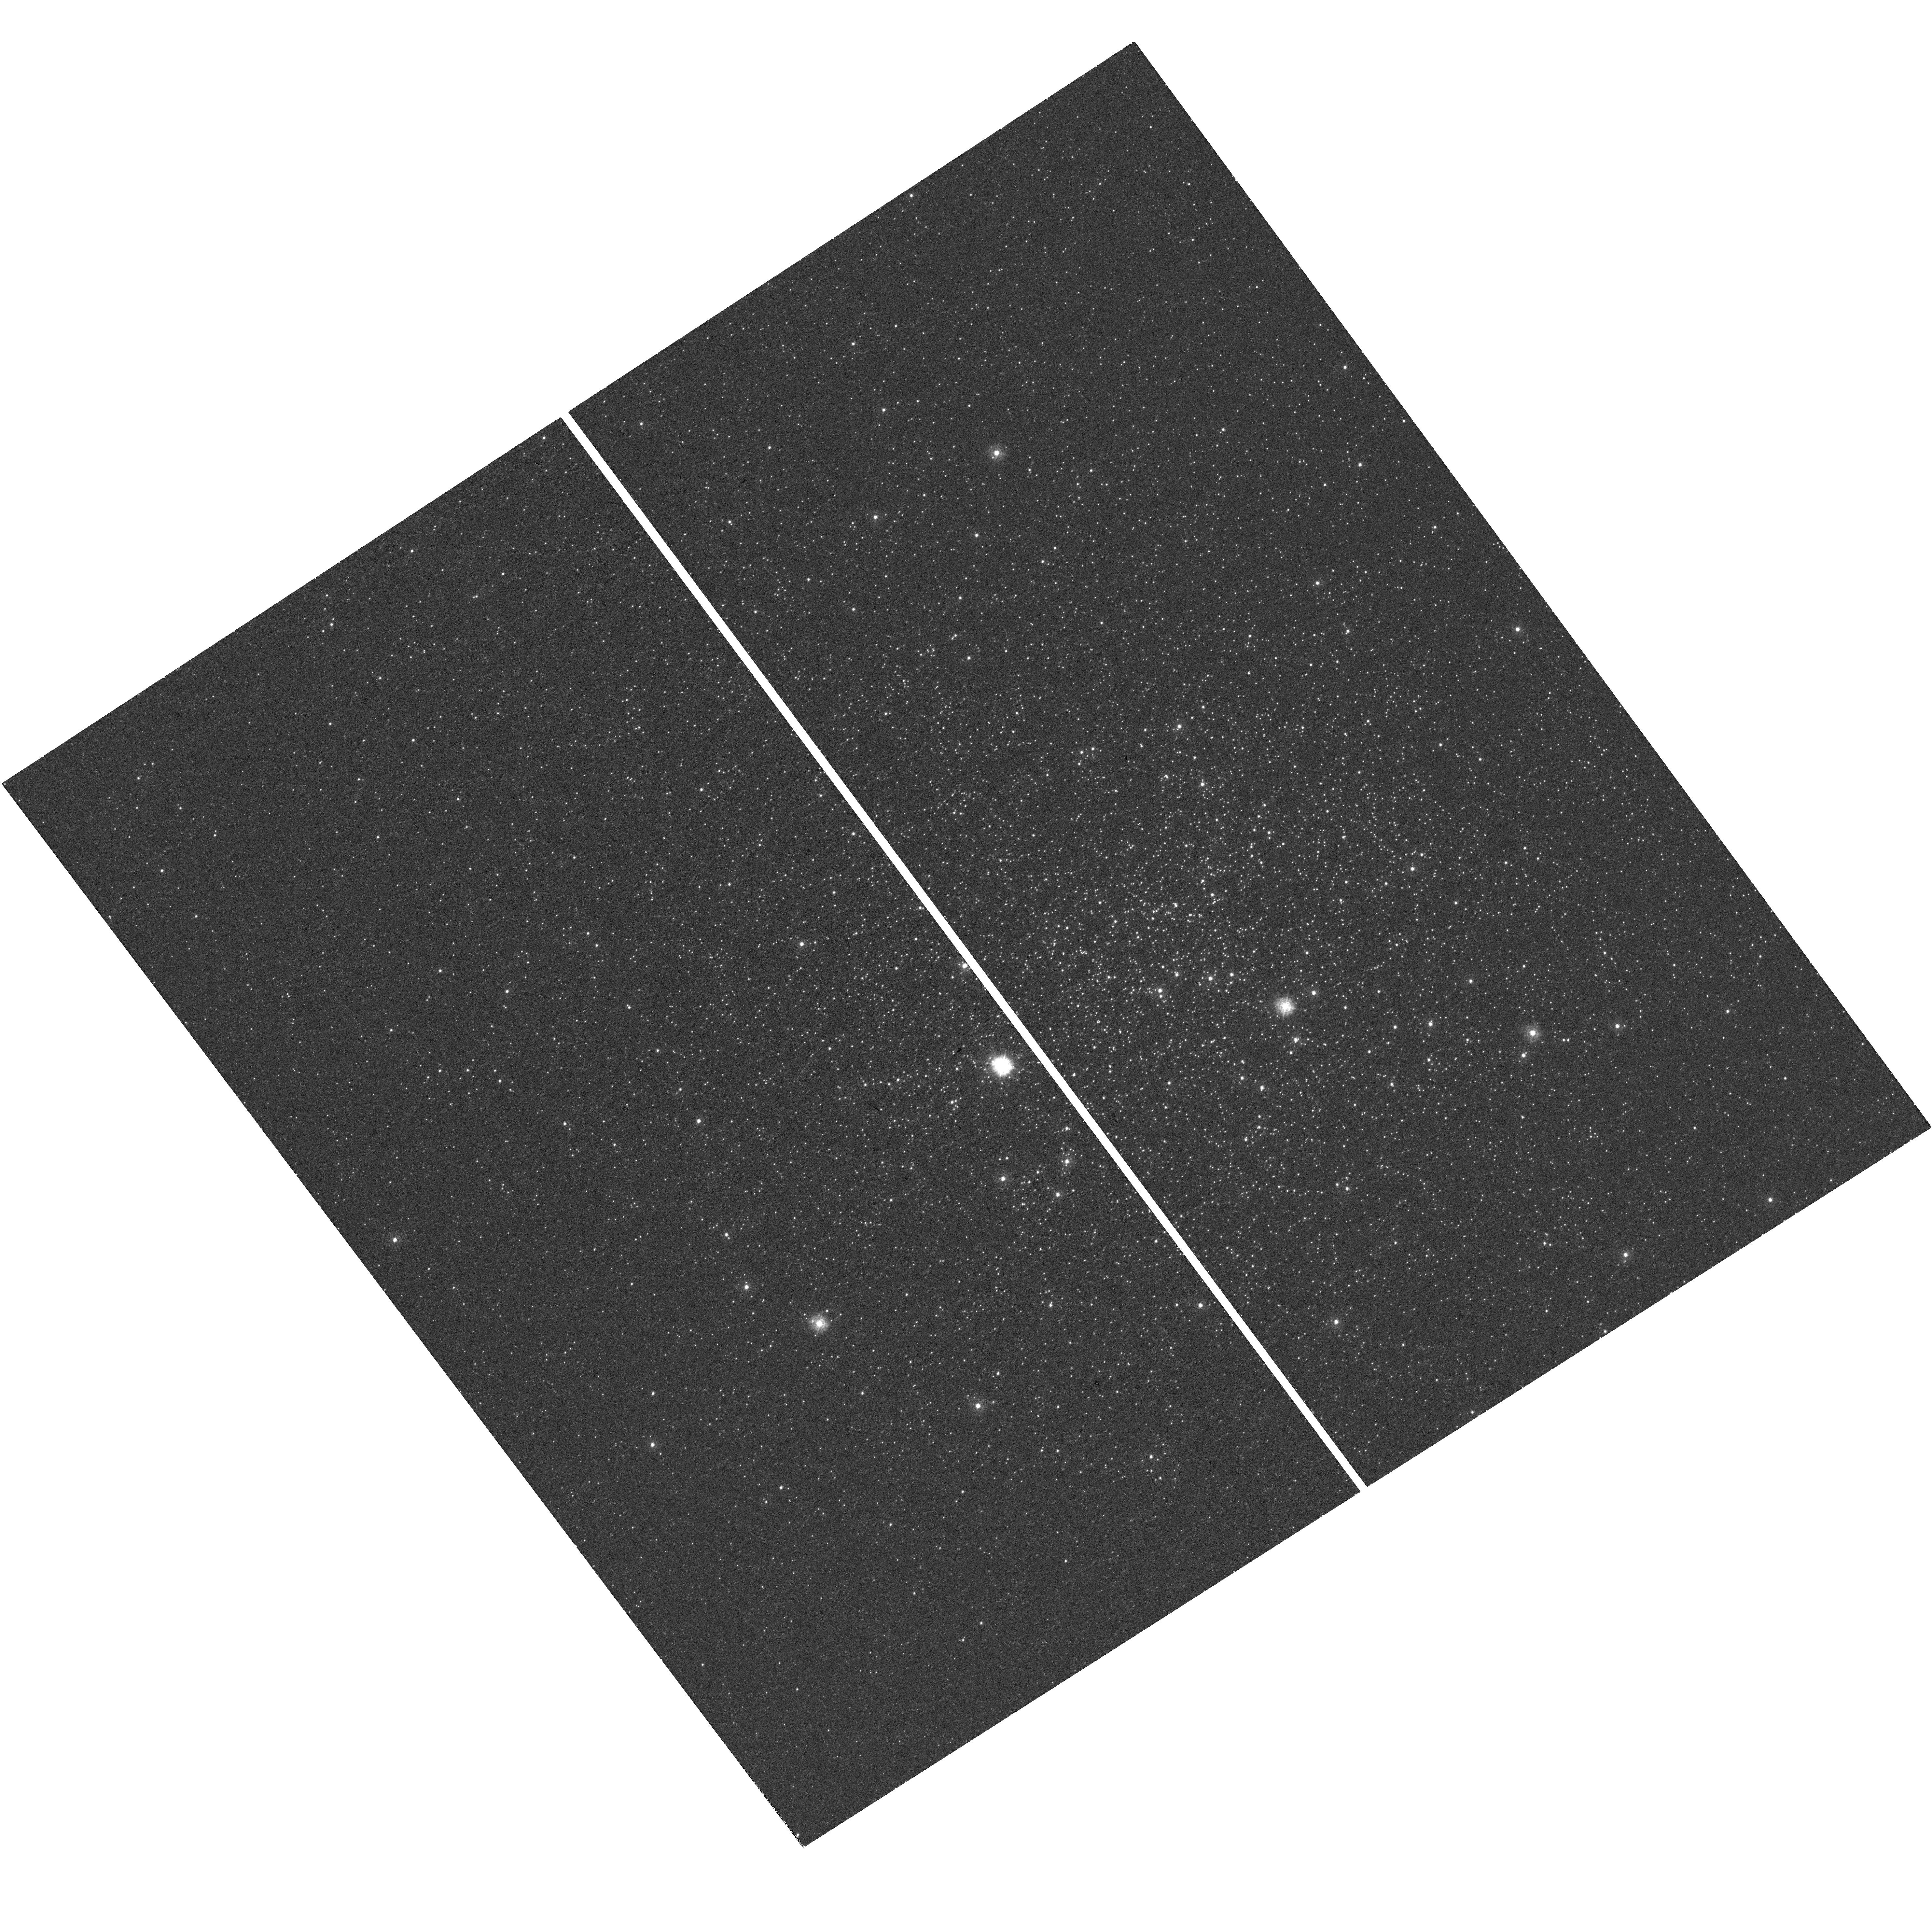
Target: NGC-6712. Instrument: WFC3/UVIS. Filter: F275W. Exposure: 39 min. Observation ID: hst_14351_01_wfc3_uvis_f275w_id0201

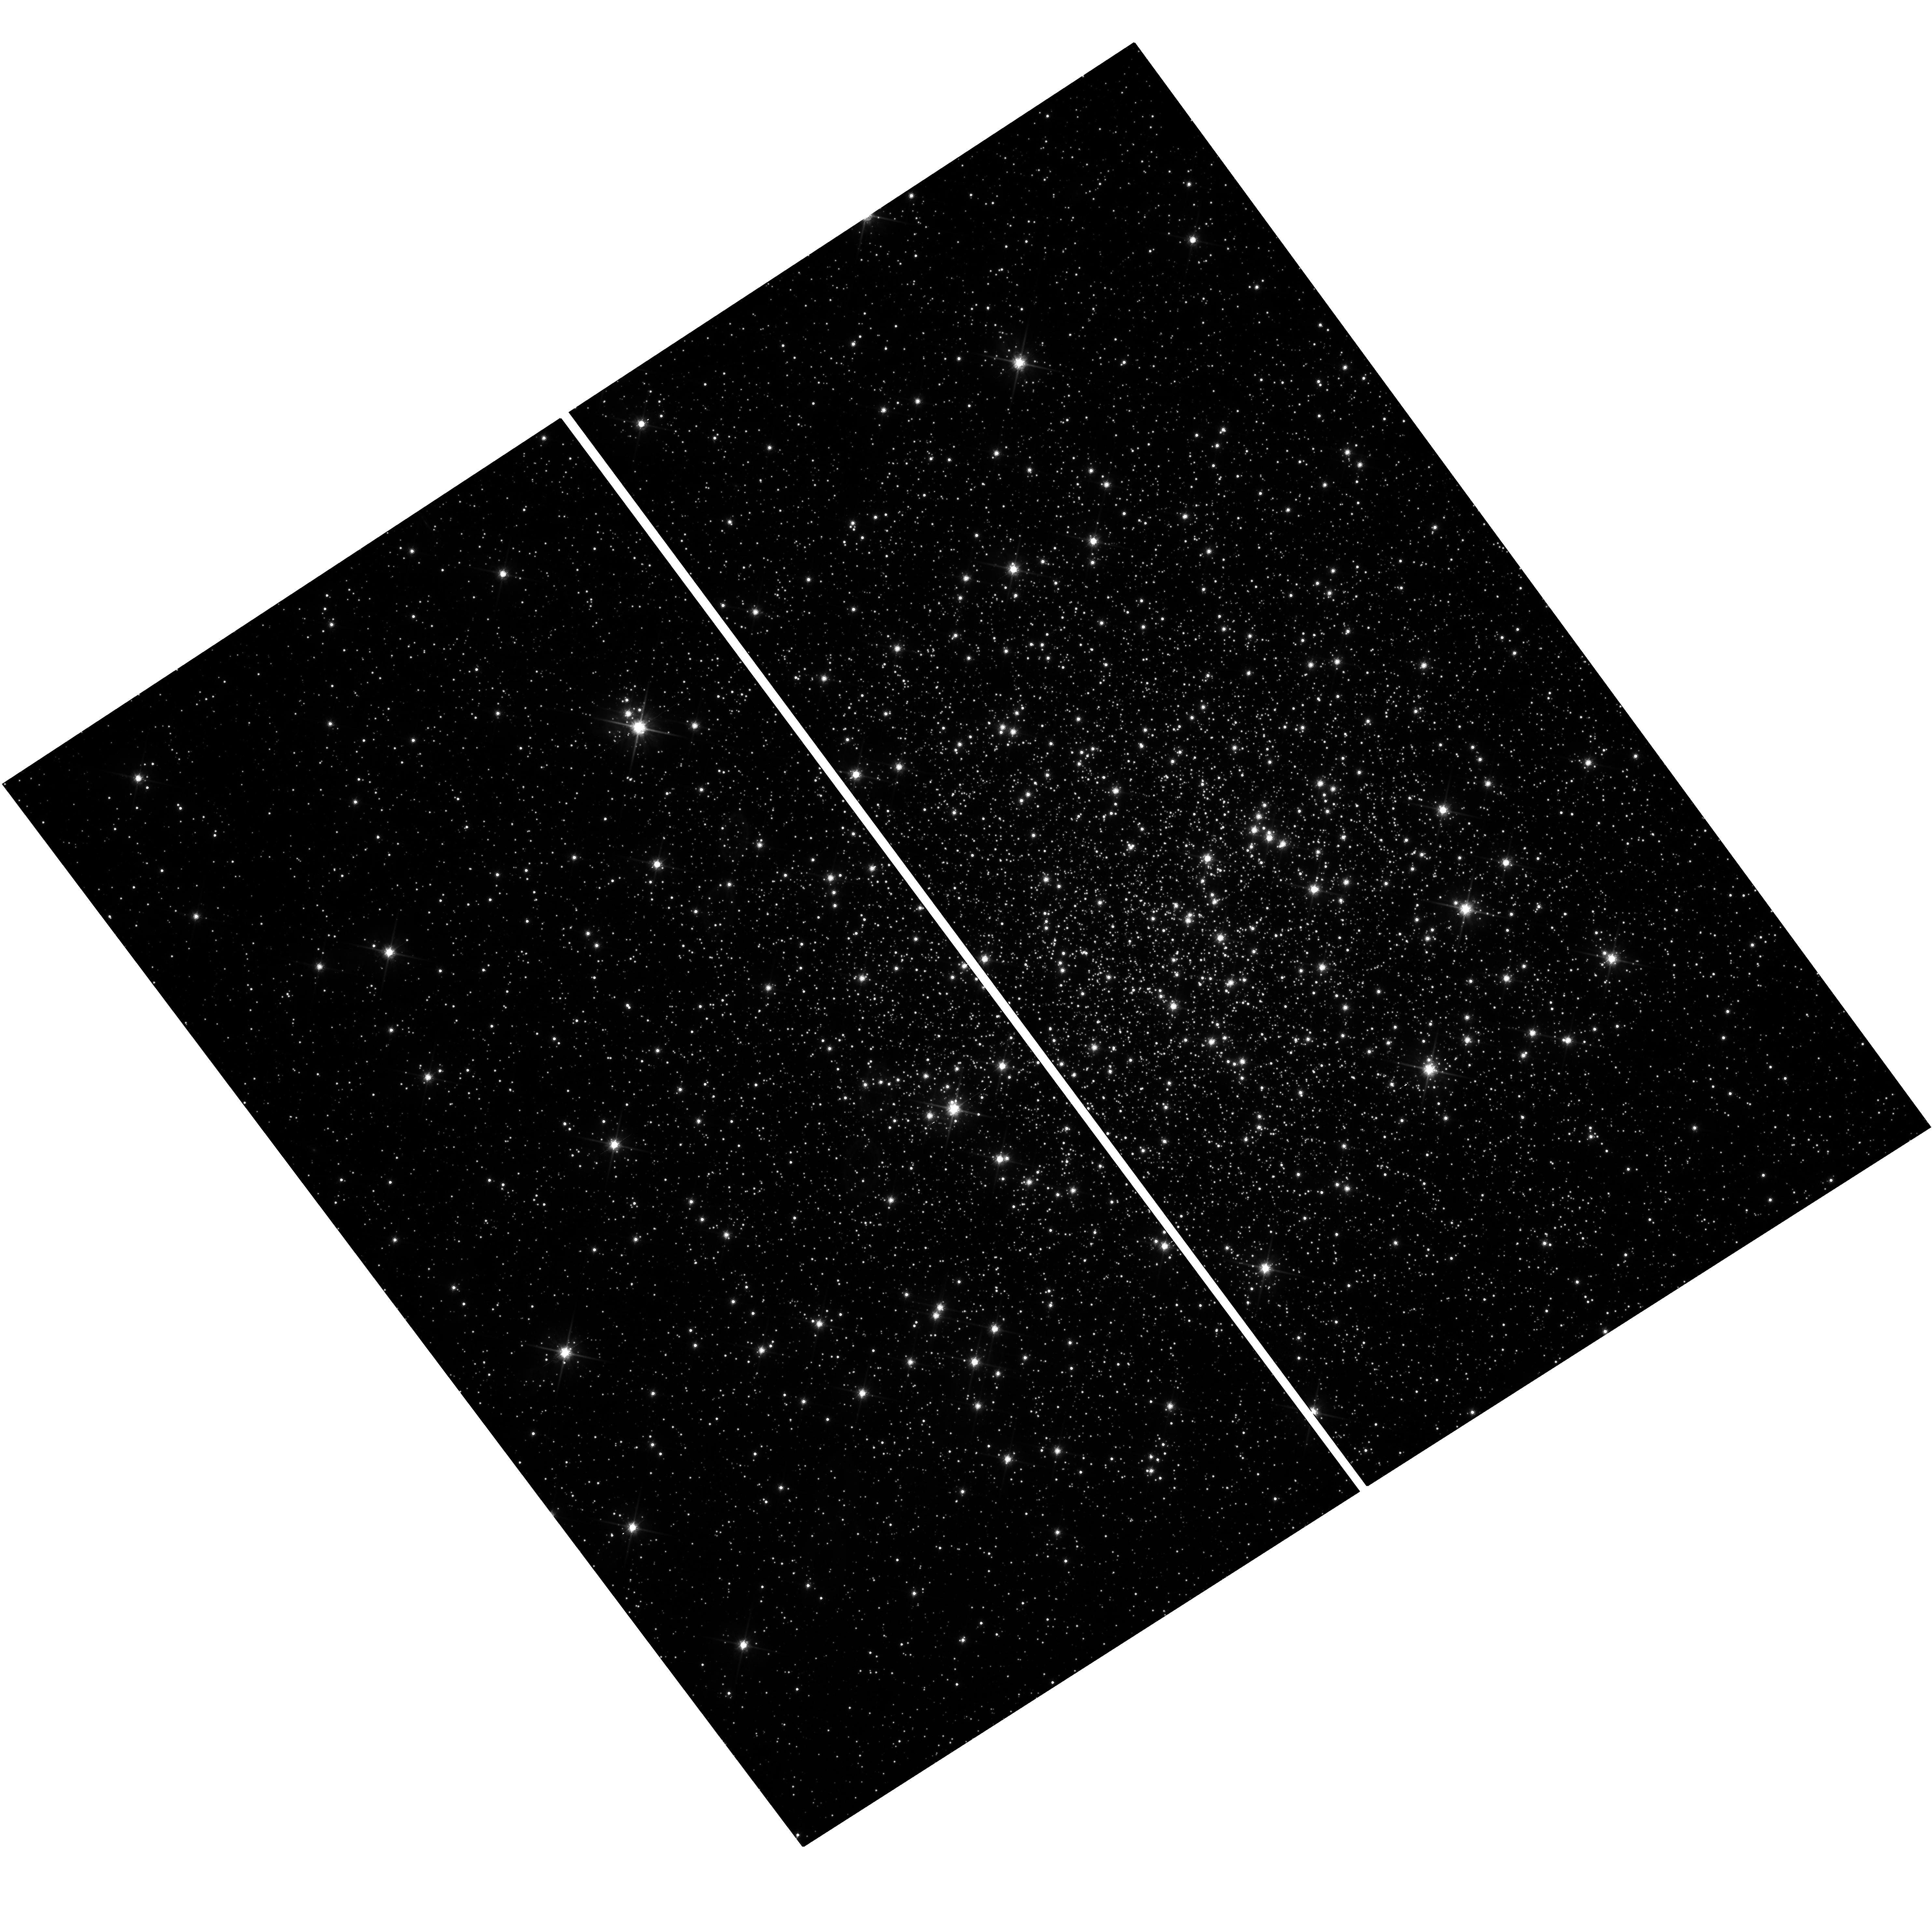
Target: NGC-6712. Instrument: WFC3/UVIS. Filter: F814W. Exposure: 12 min. Observation ID: hst_14351_01_wfc3_uvis_f814w_id0201

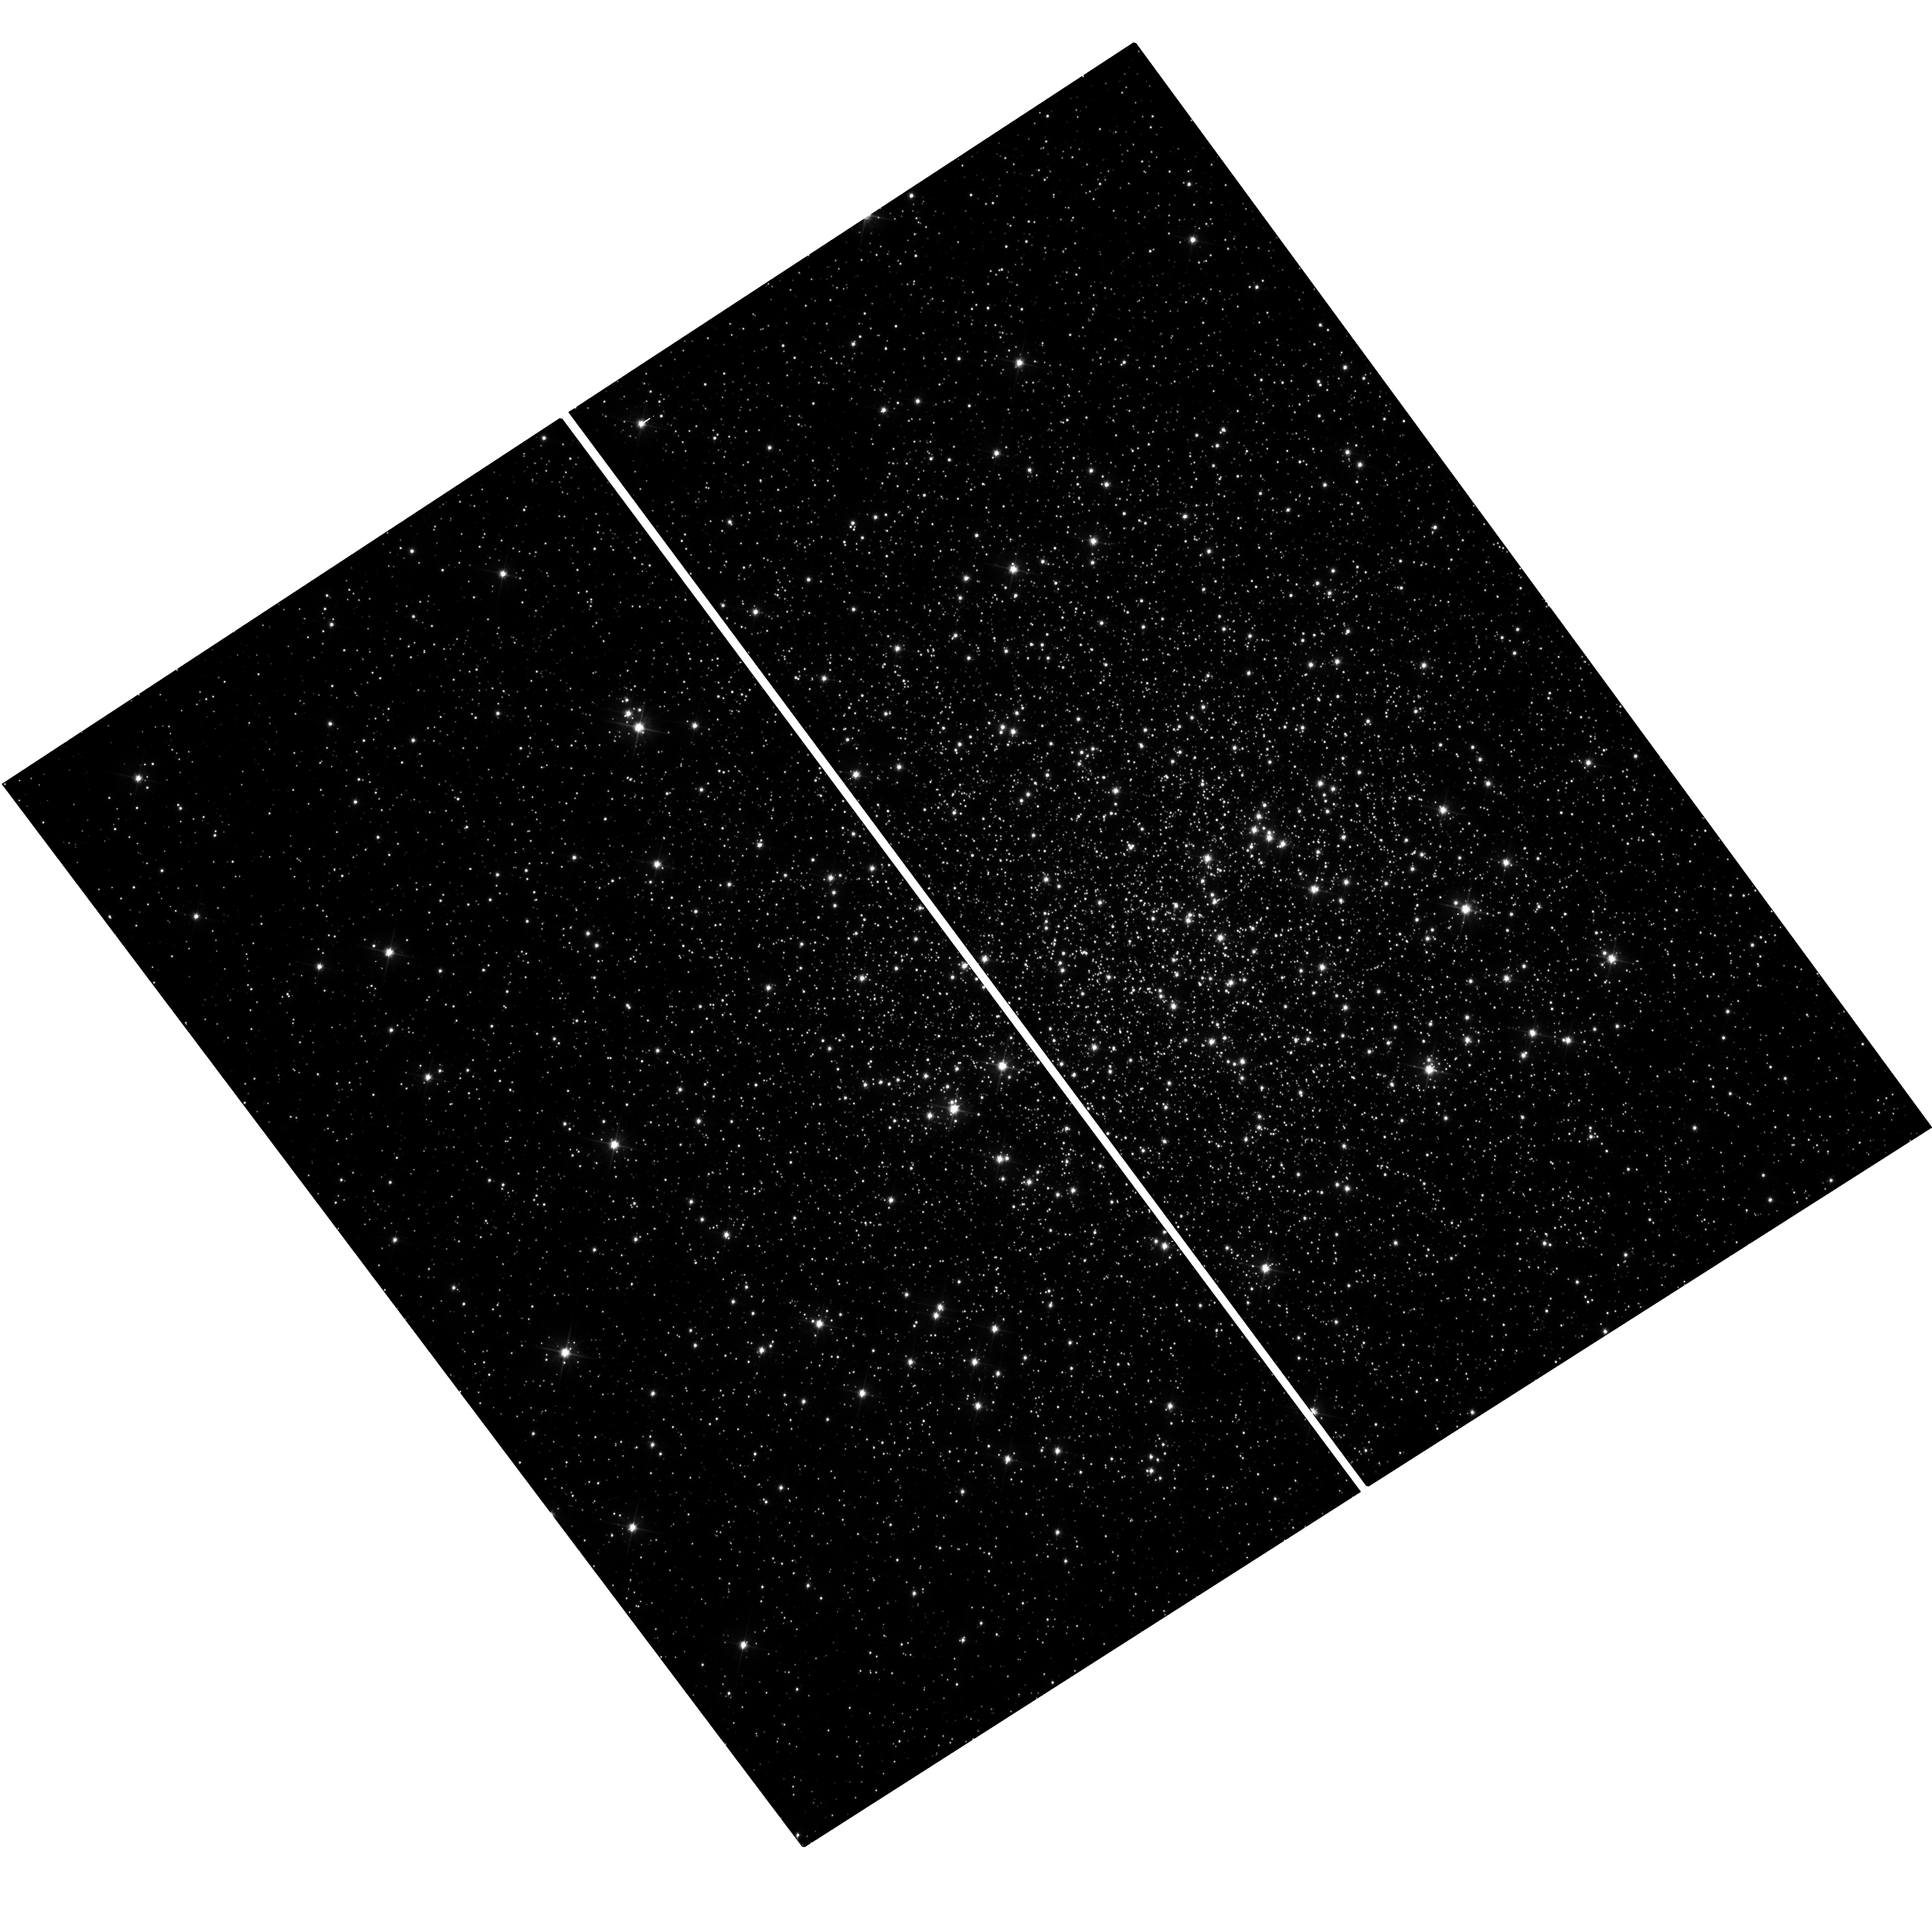
Target: NGC-6712. Instrument: WFC3/UVIS. Filter: F606W. Exposure: 24 min. Observation ID: hst_14351_01_wfc3_uvis_f606w_id0201

The Black Hole Population in Galactic Globular Clusters (PI: Chomiuk, Laura)

We are engaged in a systematic search for stellar-mass black holes (BHs) in Galactic globular clusters, using a combination of deep radio continuum data, high-resolution X-ray observations, and optical images. Here we request 128 ksec of Chandra/ACIS observations to image the seven GCs in our sample with no or minimal archival Chandra data, enabling differentiation between accreting BHs, neutron stars, cataclysmic variables, and background galaxies. We also request two orbits of HST imaging to detect the optical counterpart to a BH candidate in one of these clusters.